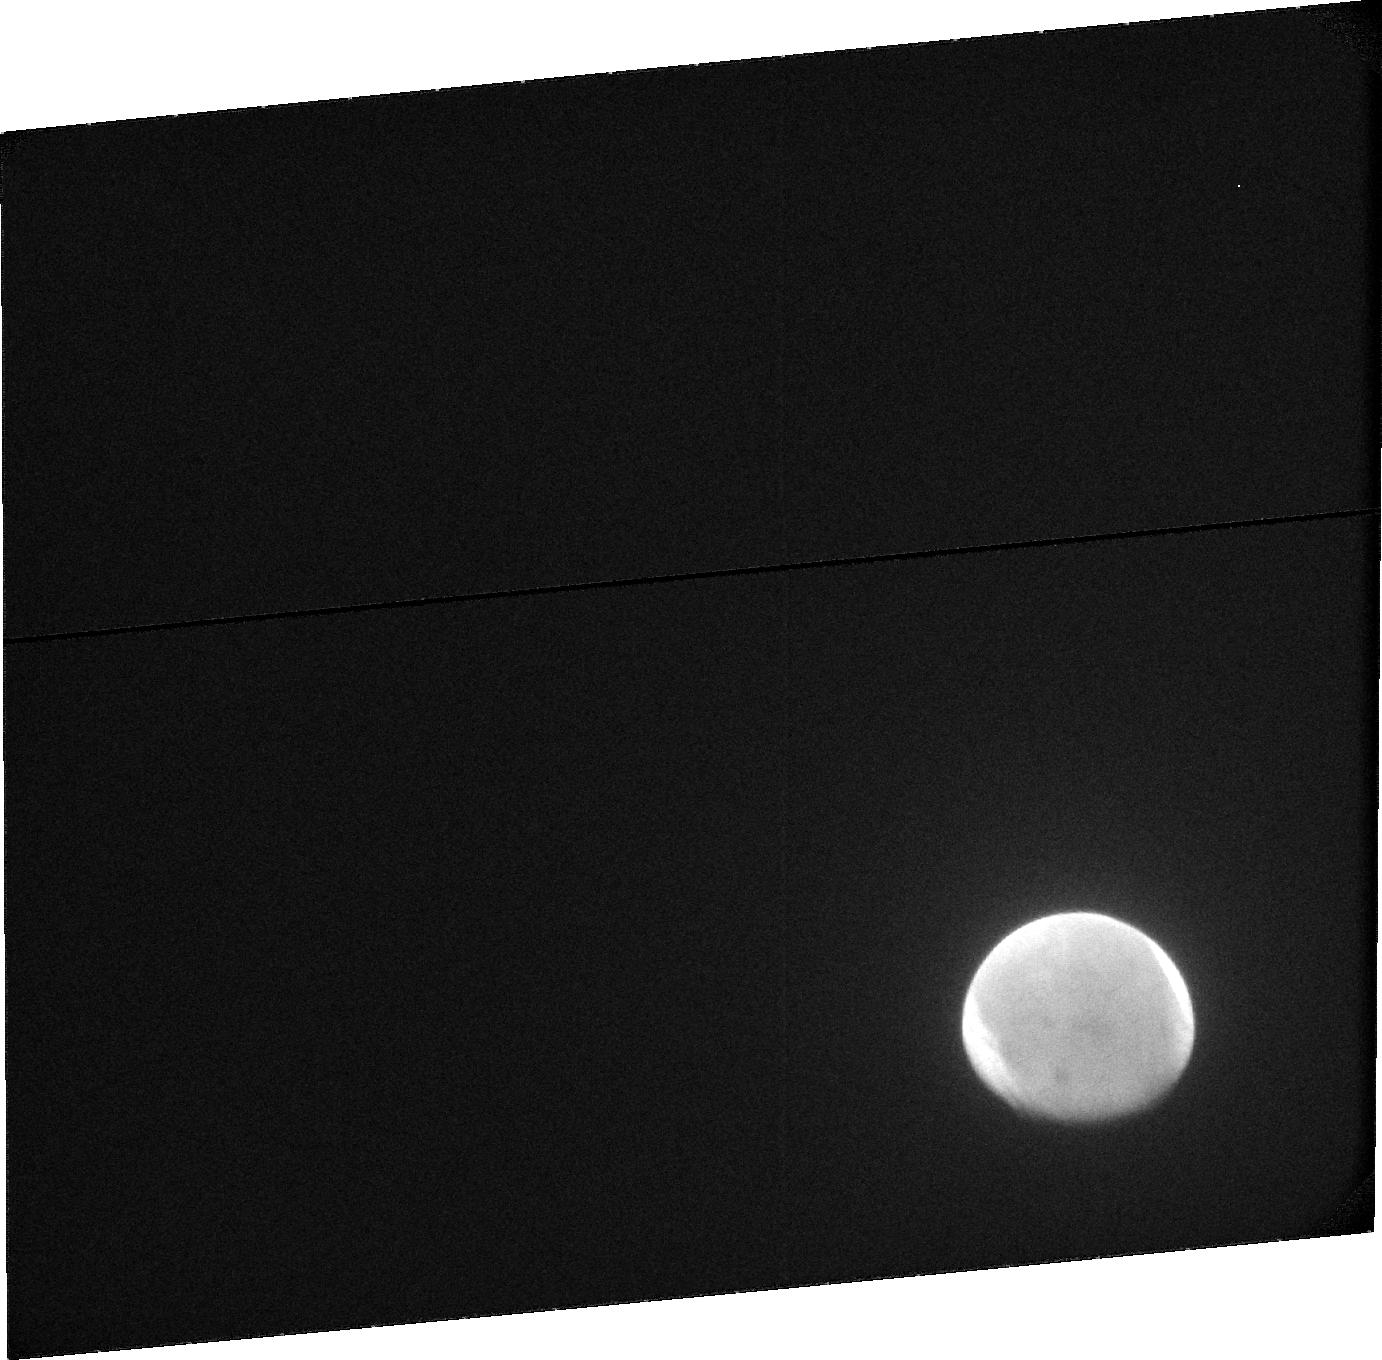
Target: MARS-ACS. Instrument: ACS/SBC. Filter: F115LP. Exposure: 18 min. Observation ID: jck601020

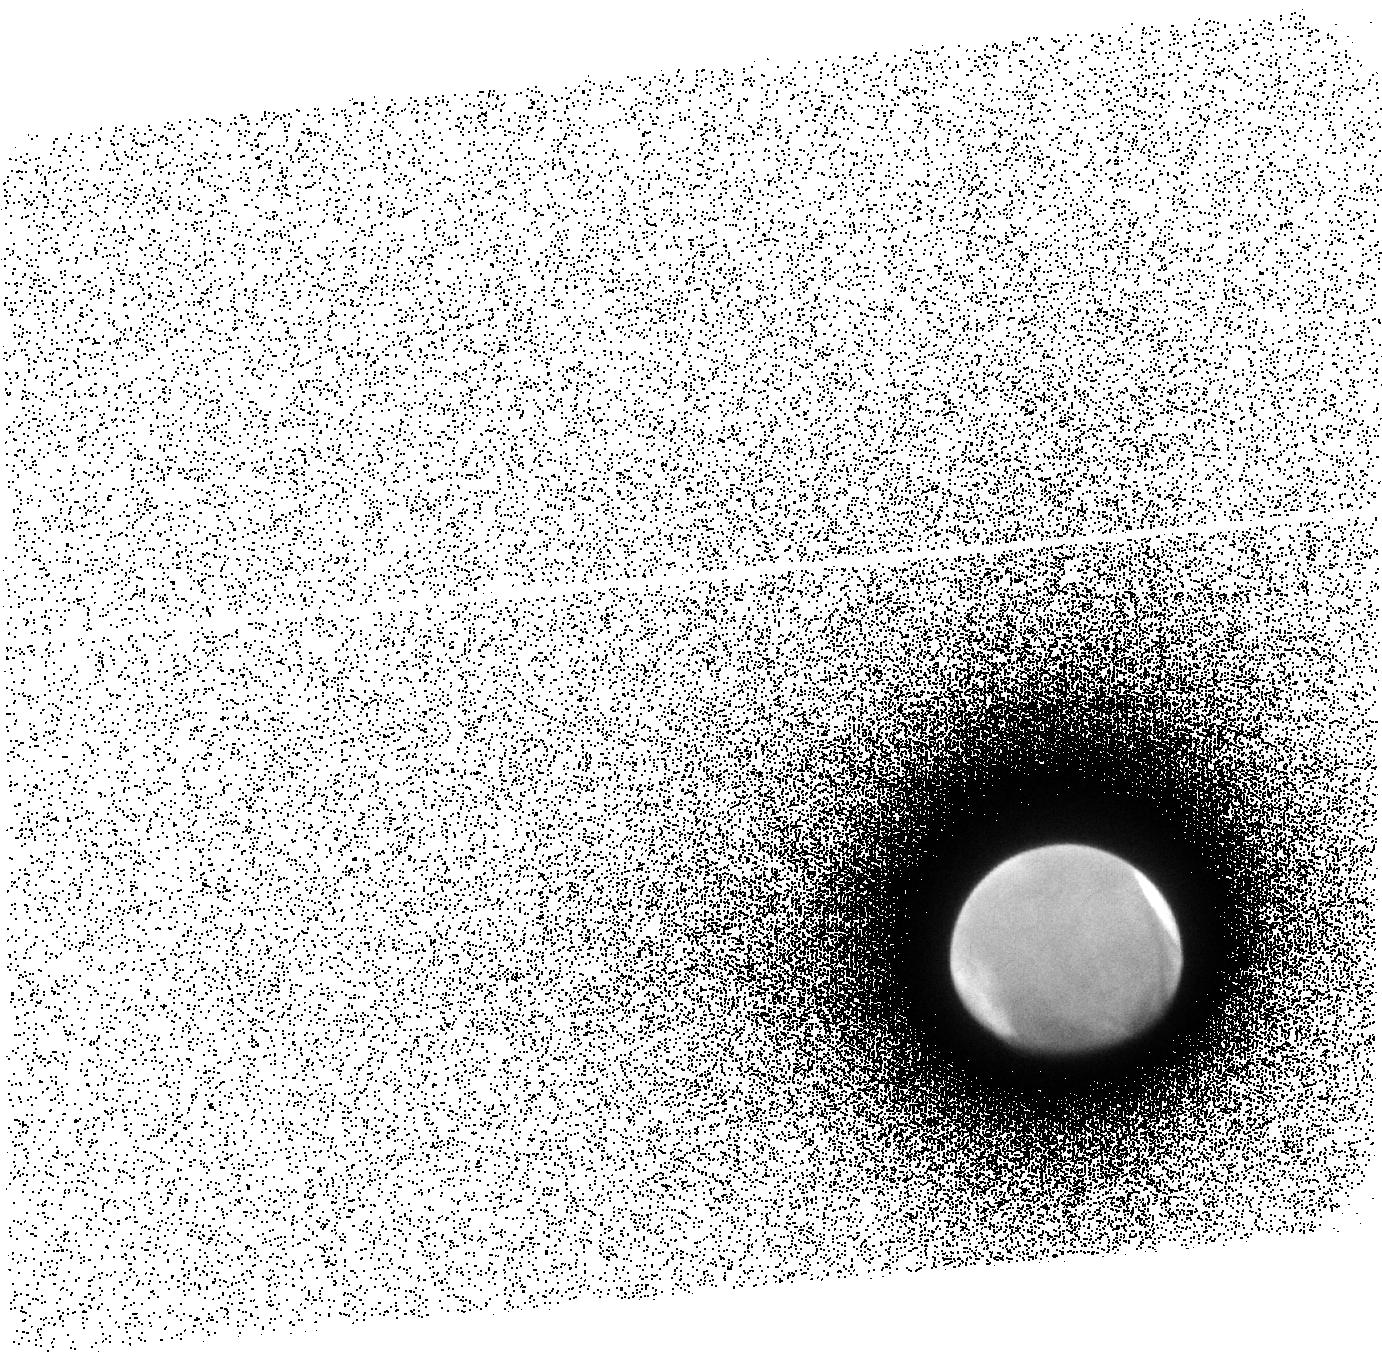
Target: MARS-ACS. Instrument: ACS/SBC. Filter: F140LP. Exposure: 13 min. Observation ID: jck604010

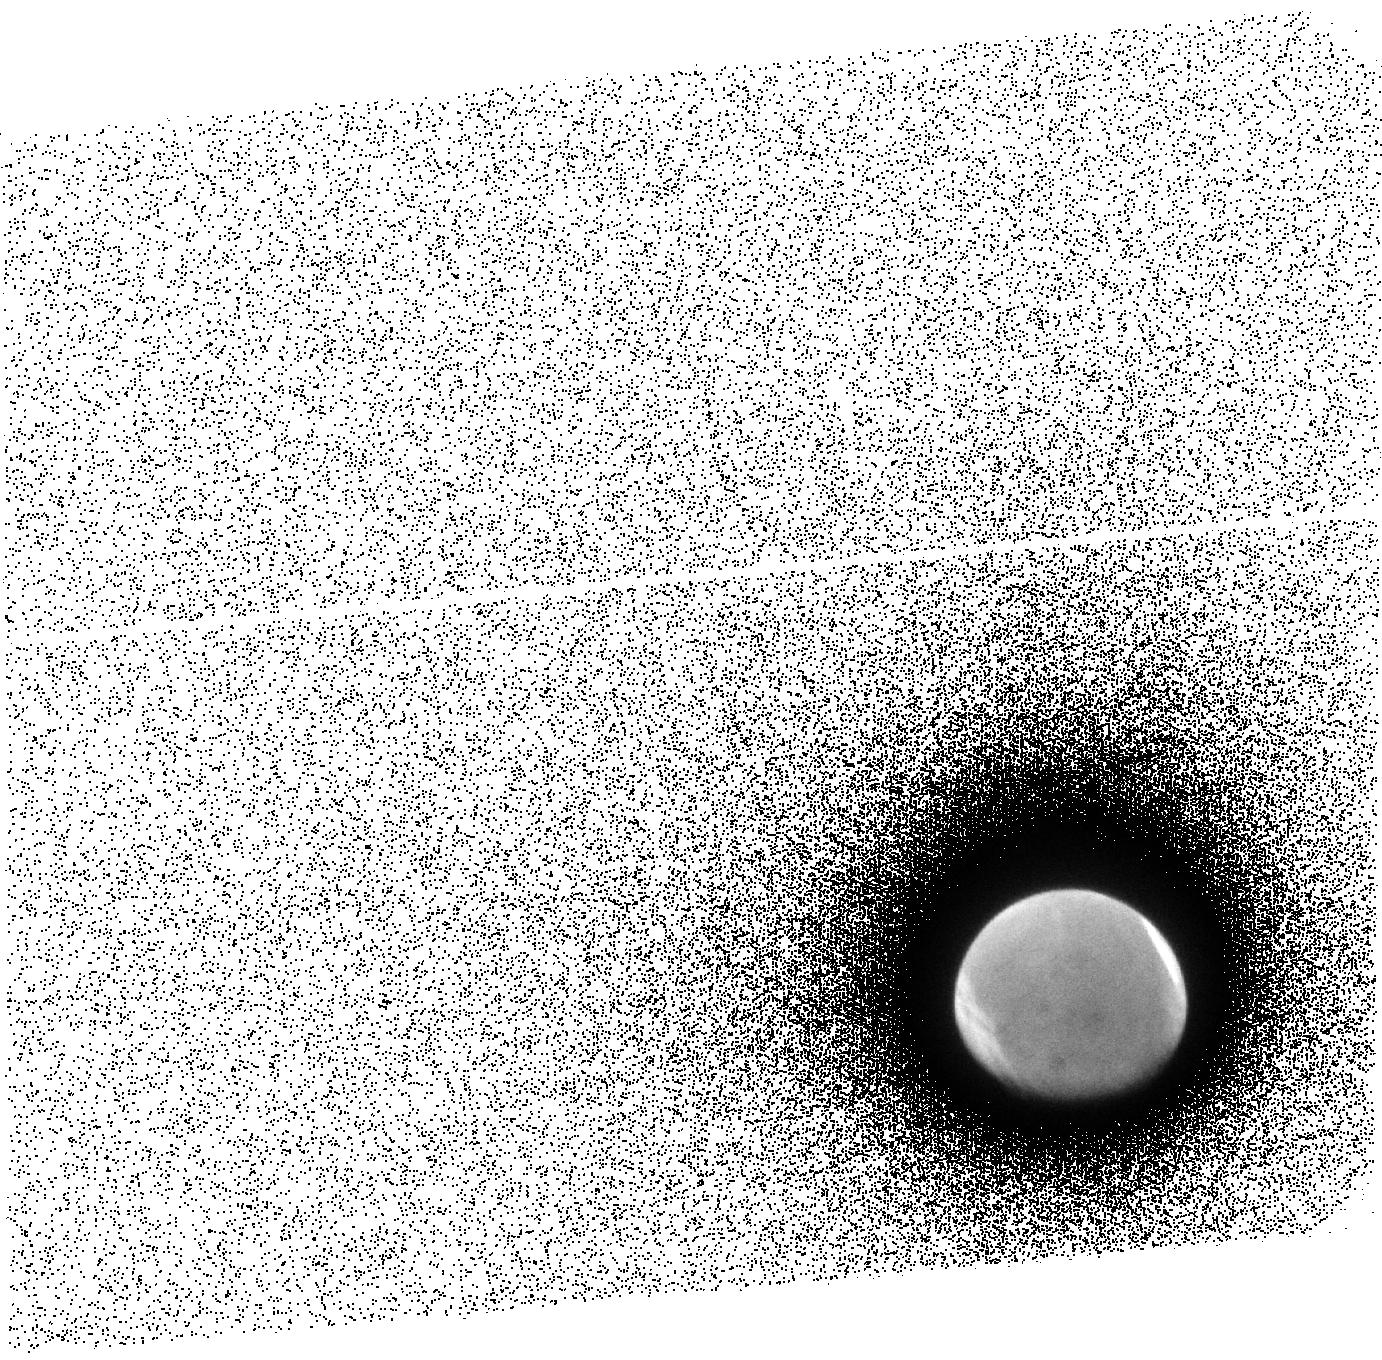
Target: MARS-ACS. Instrument: ACS/SBC. Filter: F140LP. Exposure: 13 min. Observation ID: jck601010

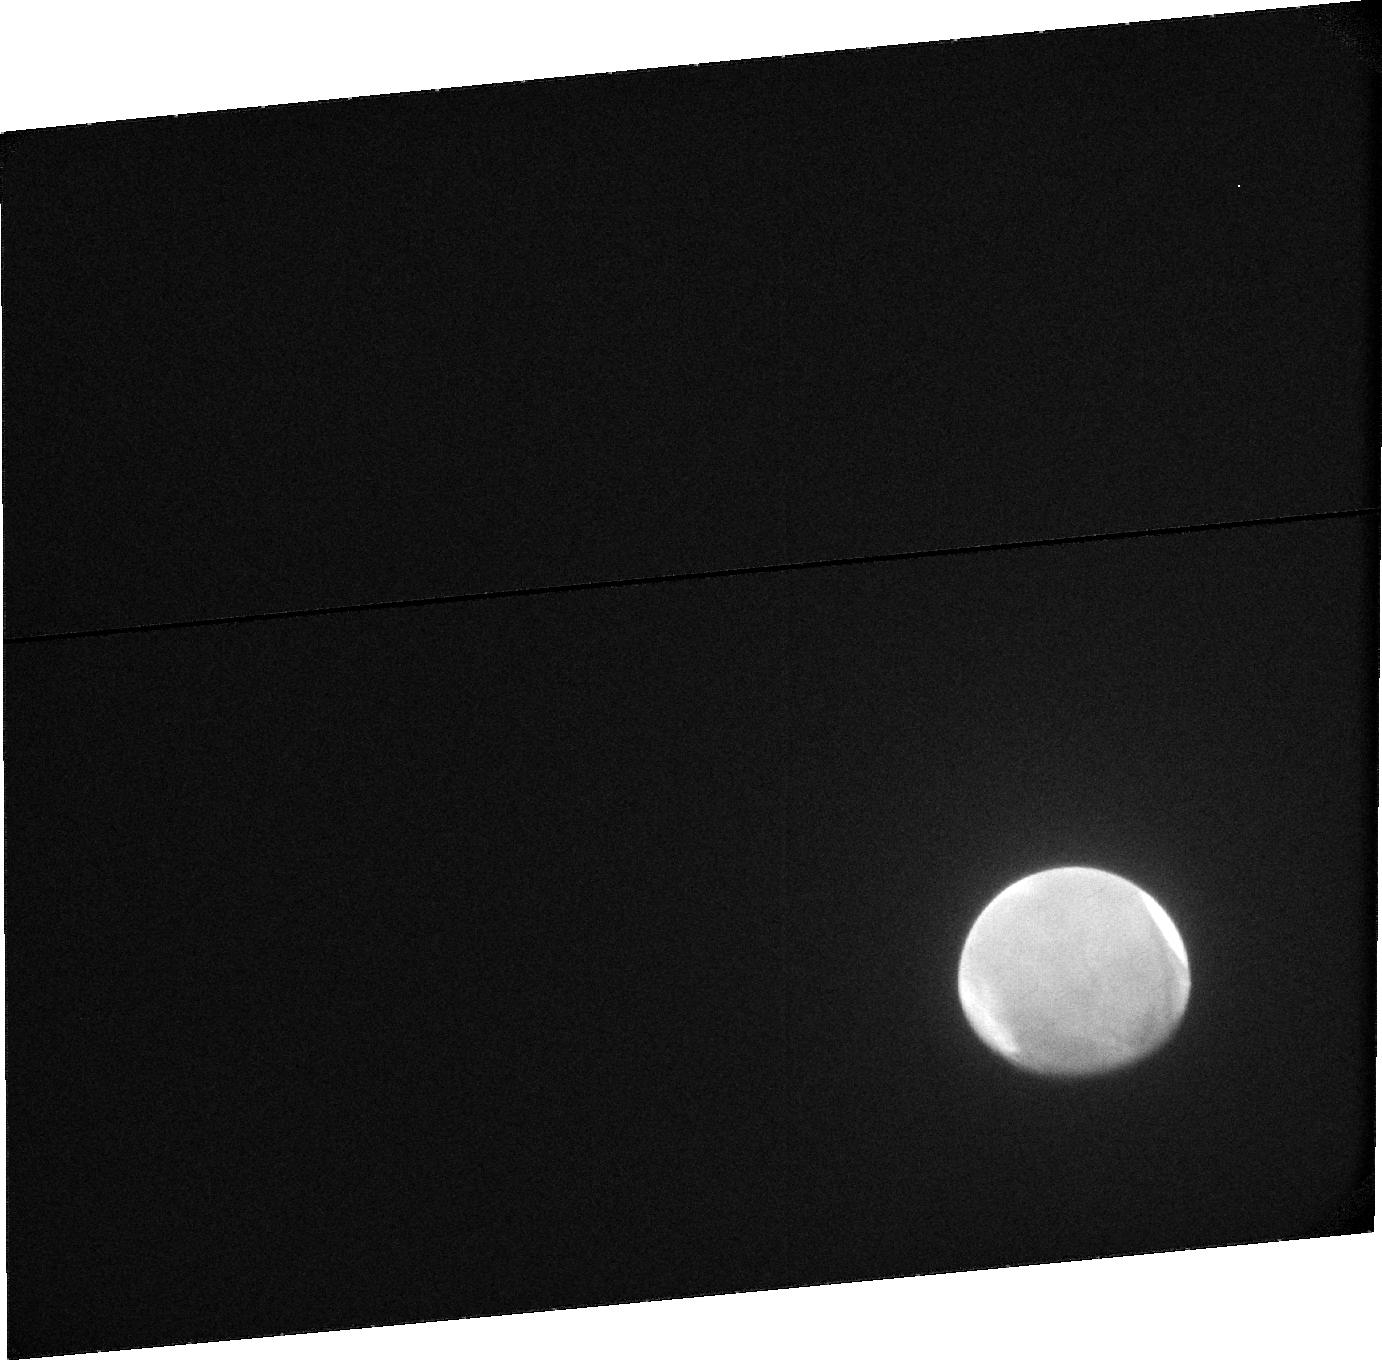
Target: MARS-ACS. Instrument: ACS/SBC. Filter: F115LP. Exposure: 15 min. Observation ID: jck604020

HST Observations of Comet-Induced Aurora on Mars during the Siding Spring Encounter (PI: Clarke, John T.)

The martian upper atmosphere is likely to be strongly perturbed by the near collision with Comet C/2013 A1 (Siding Spring) on 19 Oct. 2014. This is a unique event in the history of space science, it will be the first time that we have a chance to study the close encounter of an active comet with a terrestrial planet. Significant mass and energy will be deposited in the upper atmosphere of Mars if the comet coma is sufficiently dense. Present estimates have Comet Siding Spring at a moderate production rate when it passes by Mars, which is expected to result in the strong perturbations of the martian atmosphere. This proposal is to make HST observations of the atmosphere of Mars before and during the comet encounter to measure the energy input to the upper atmosphere through the auroral emissions that will be produced by the deposition of energy of incoming water-group molecules. The observation of auroral emissions will permit a direct estimate of the total energy input to the martian upper atmosphere, and it will provide us a unique chance to determine the response of the martian atmosphere to strong auroral processes. This will likely be the only opportunity to make this measurement in the lifetime of HST, and it will provide support for the NASA MAVEN mission, which will have recently arrived in orbit about Mars.